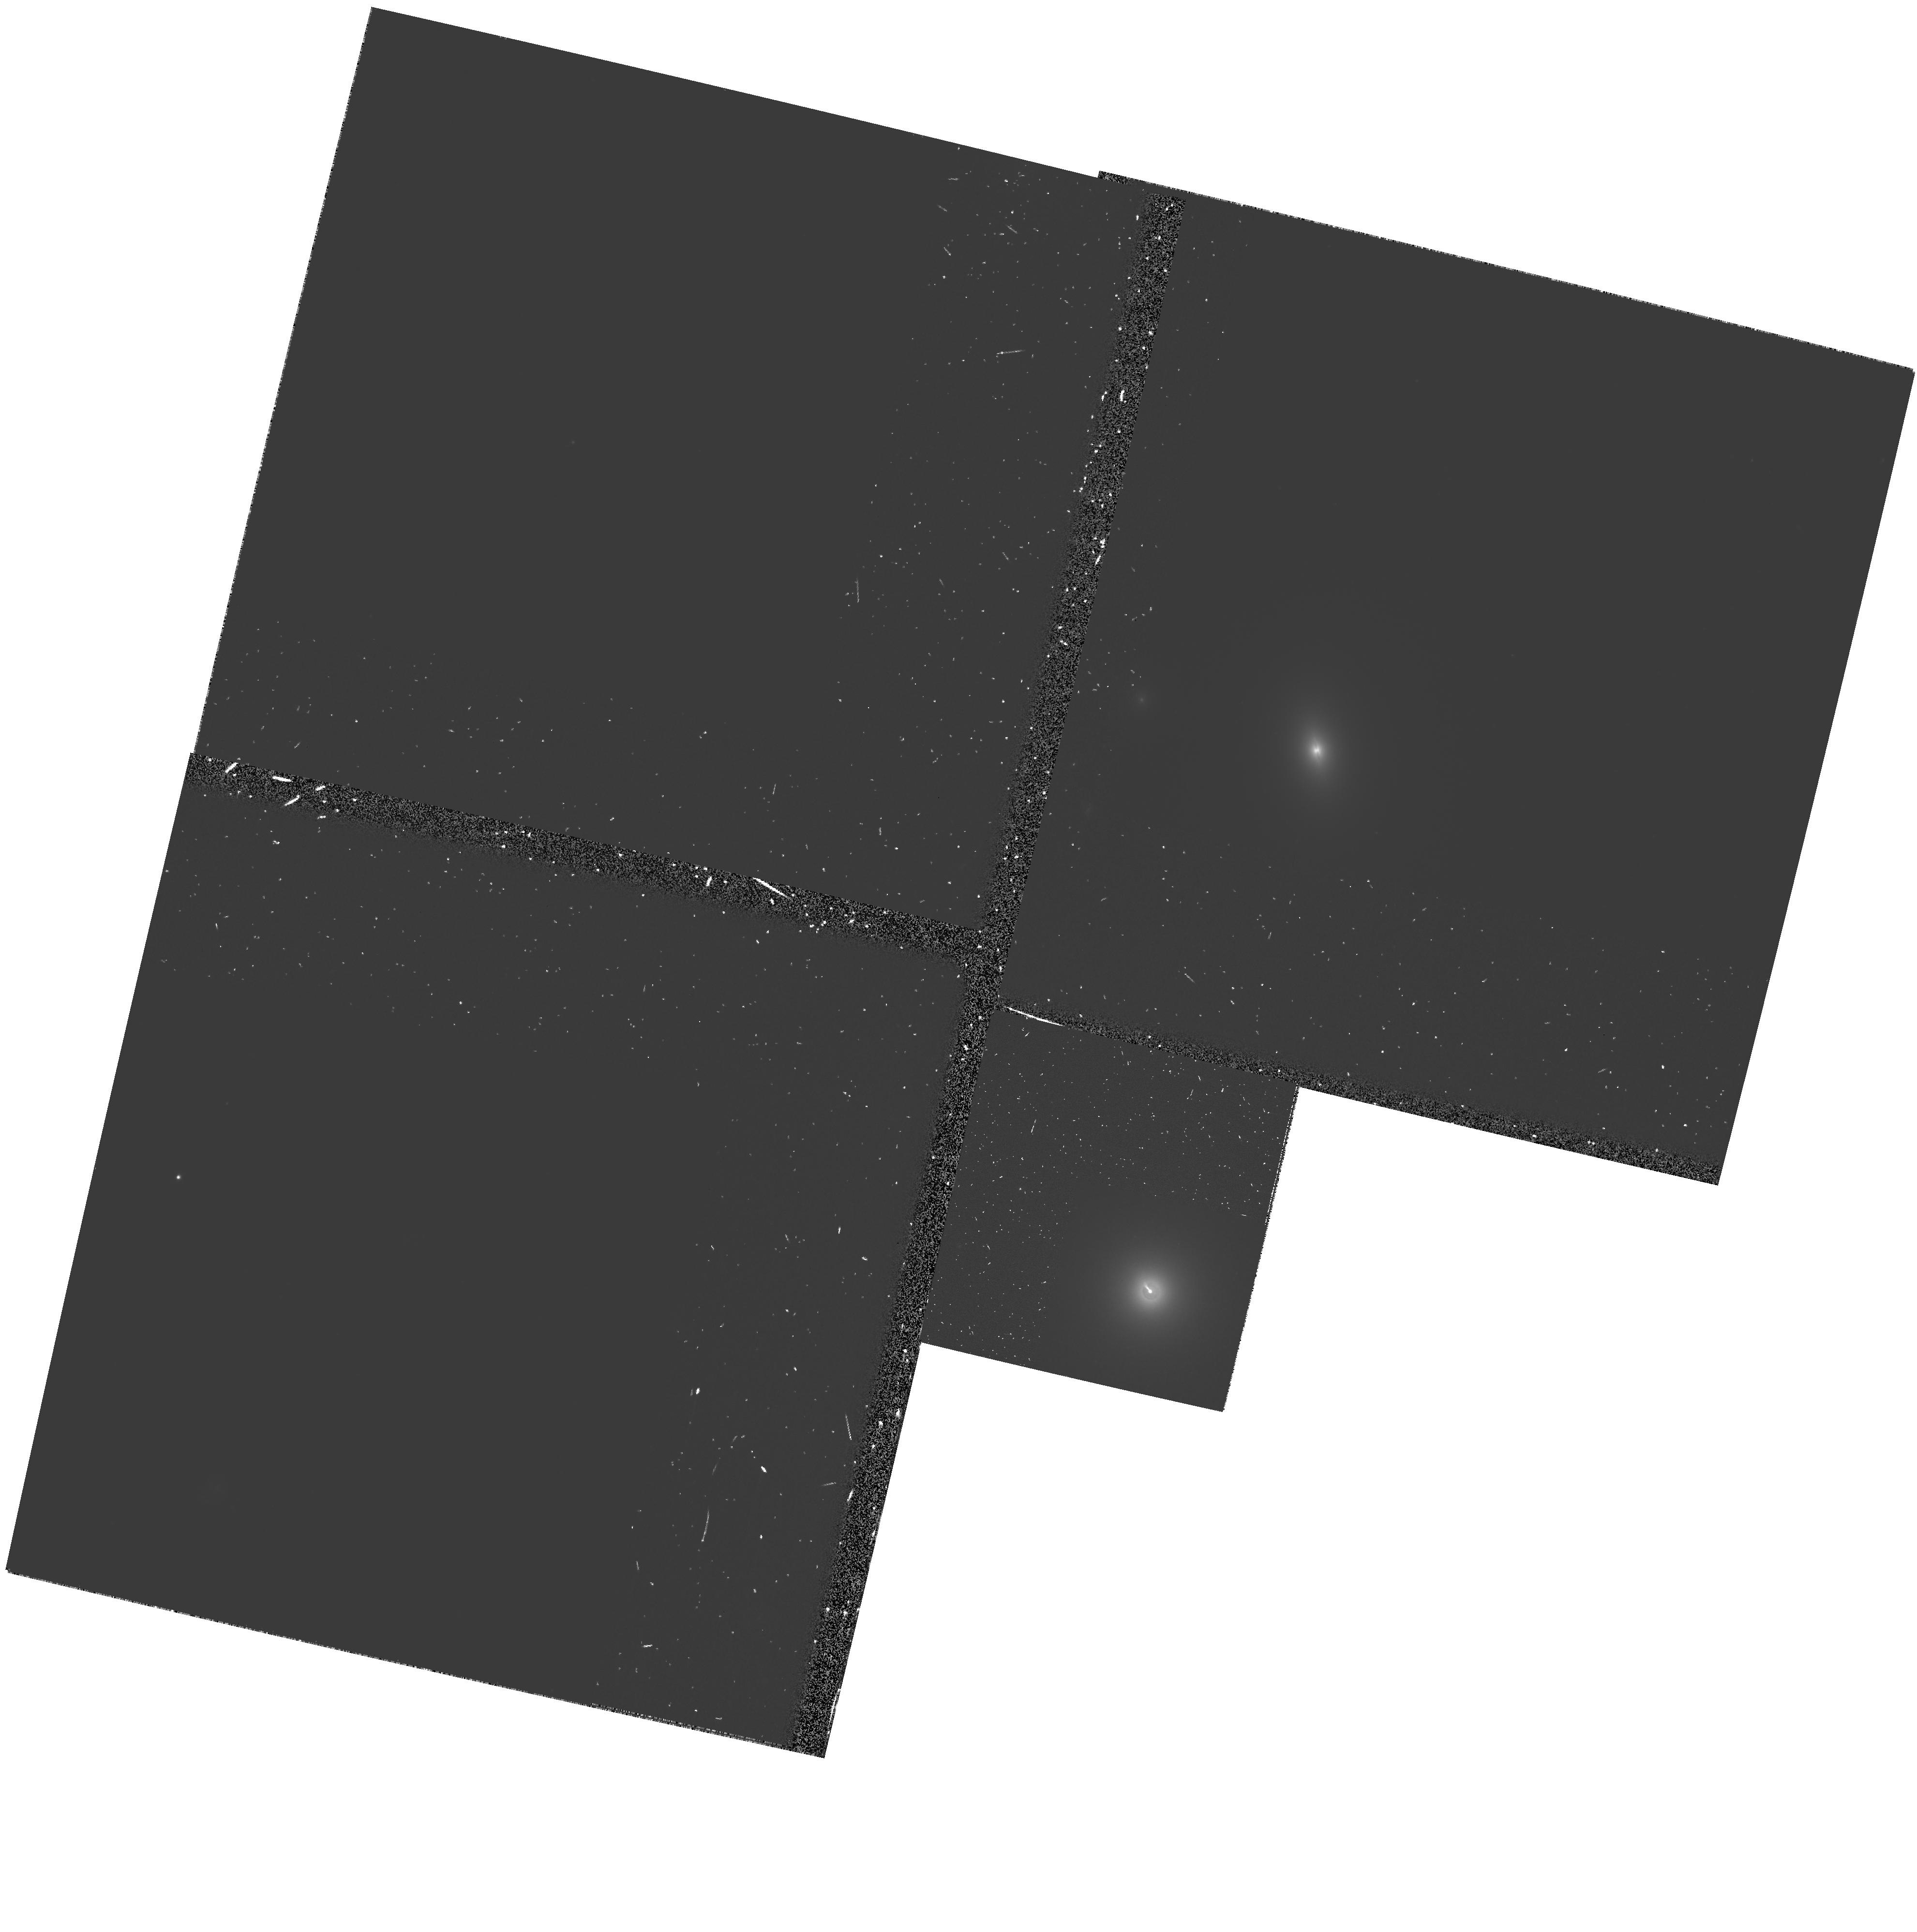
Target: 3C264
Instrument: WFPC2/PC
Filter: F555W-POLQ
Exposure: 1.1 h
Observation ID: hst_9142_03_wfpc2_pc_f555w-polq_u6dl03

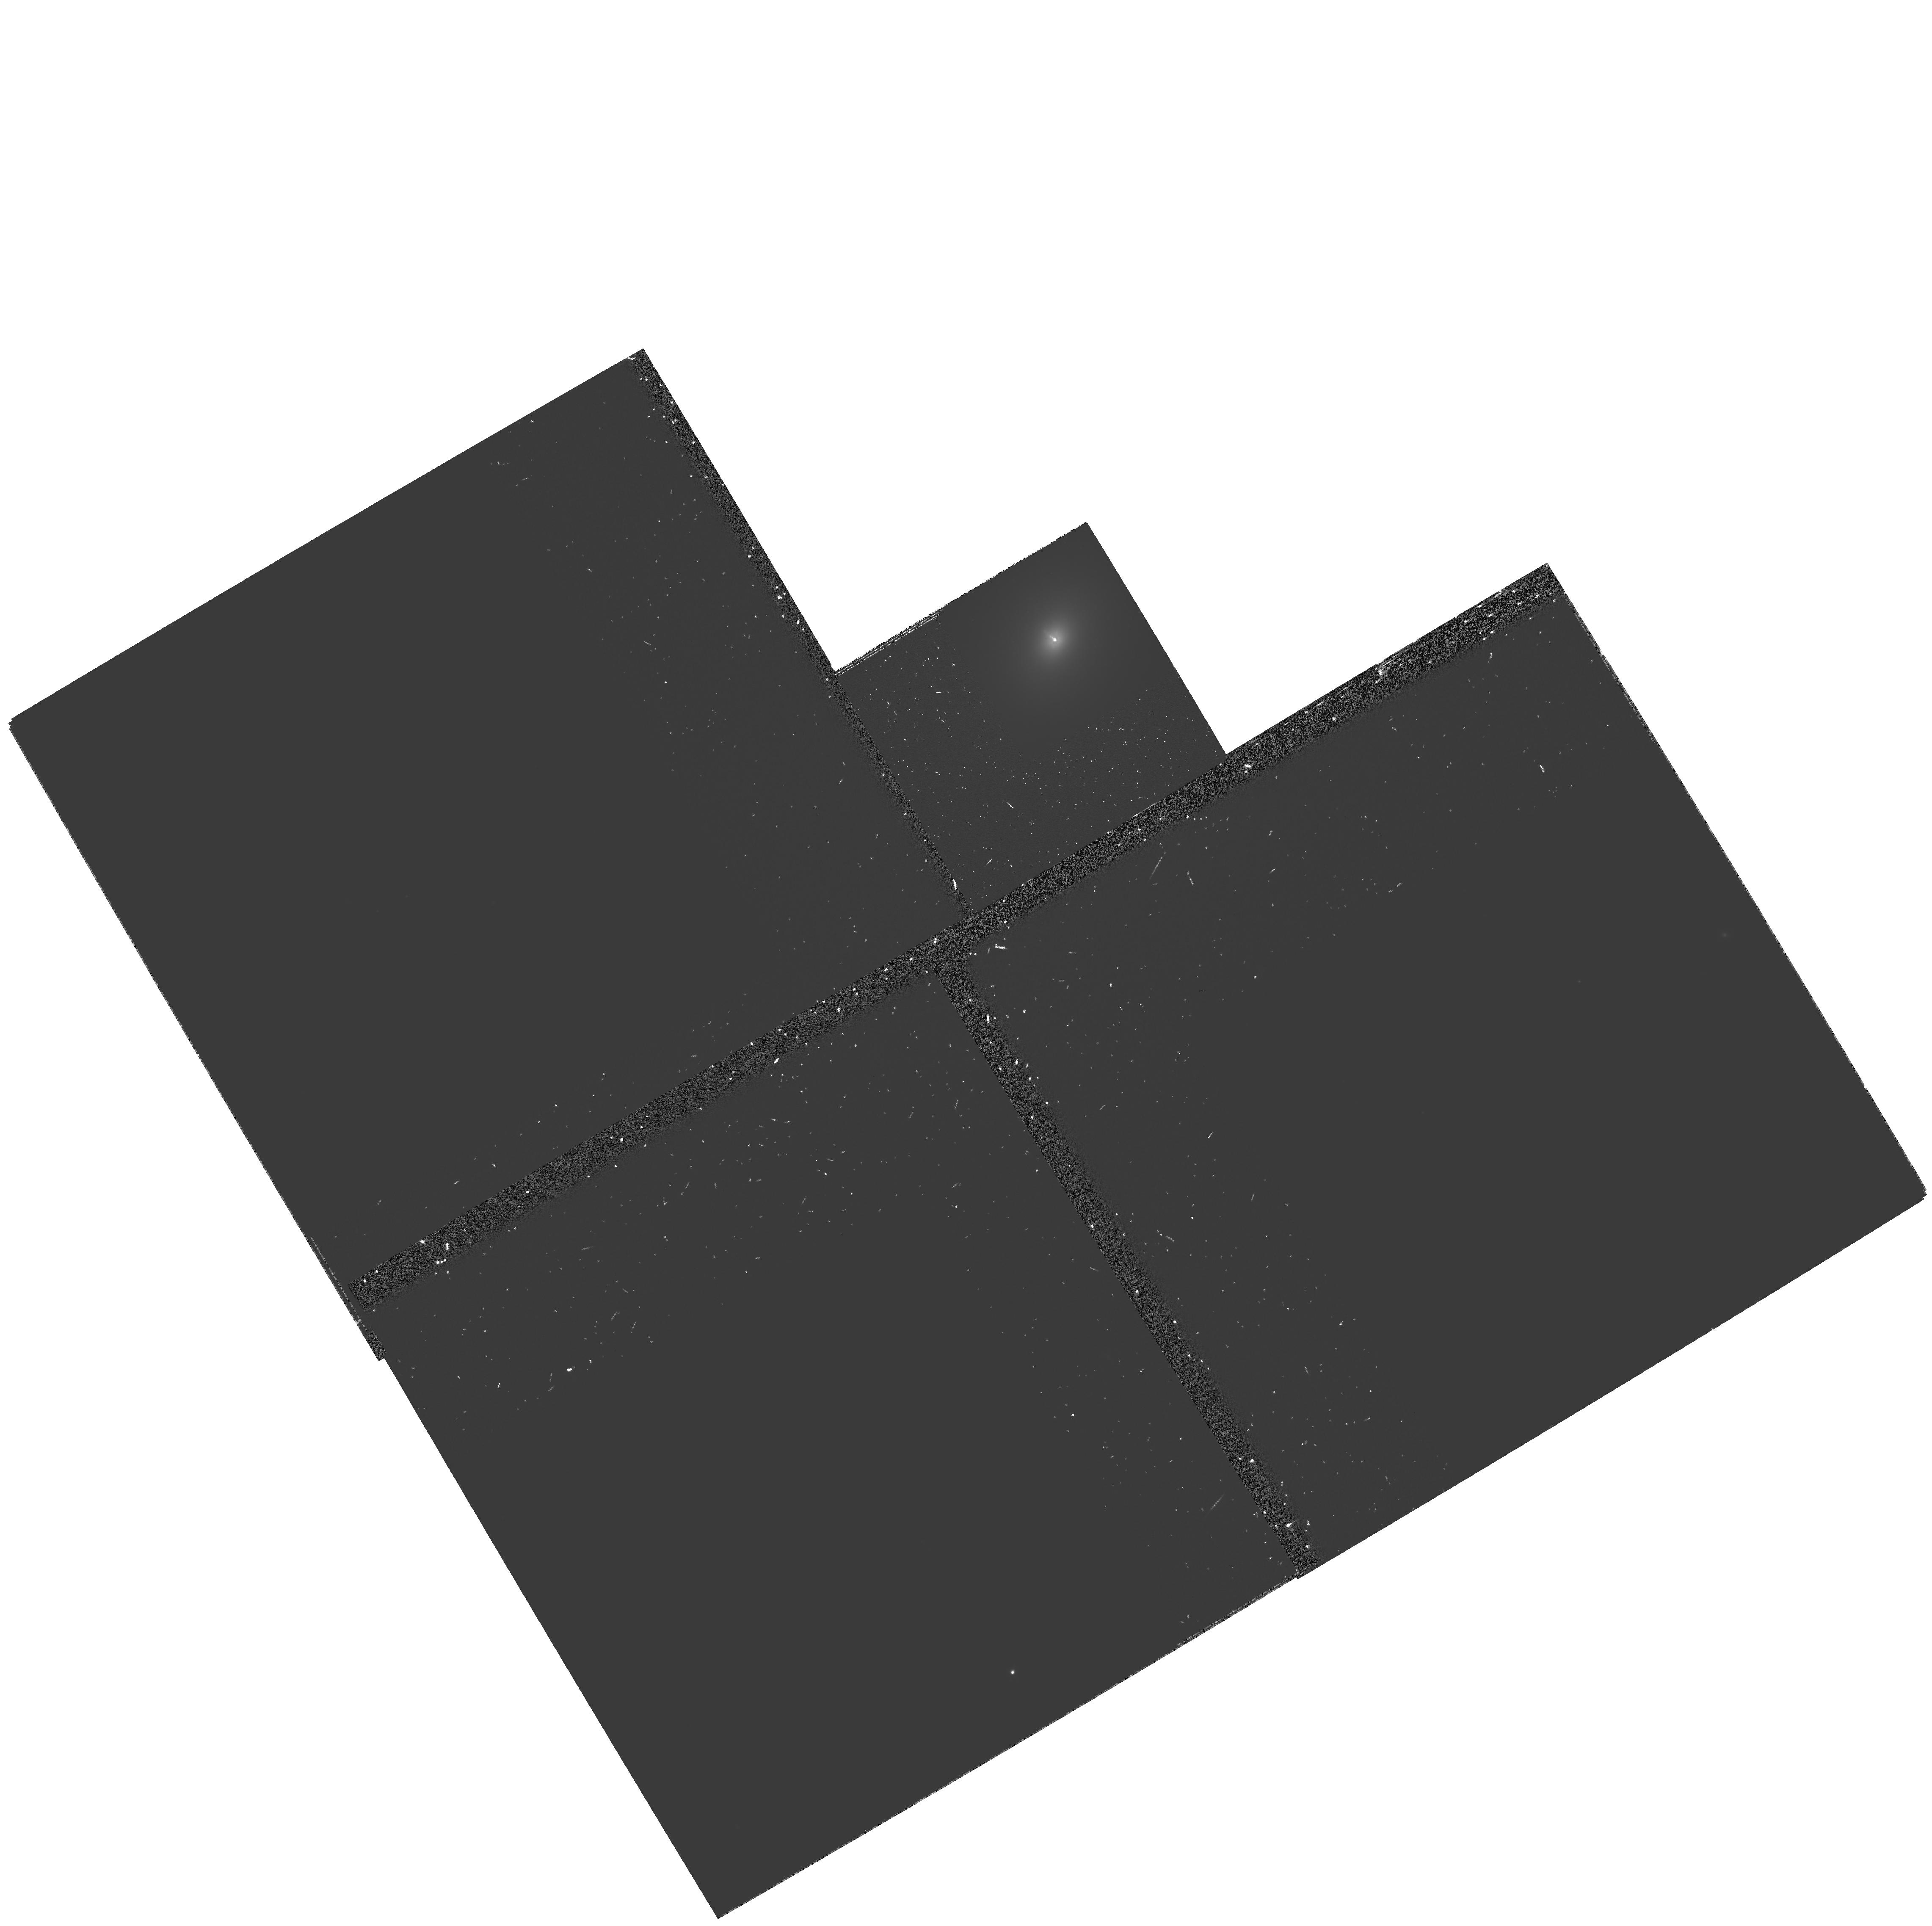
Target: 3C78
Instrument: WFPC2/PC
Filter: F555W-POLQ
Exposure: 2.2 h
Observation ID: hst_9142_06_wfpc2_pc_f555w-polq_u6dl06

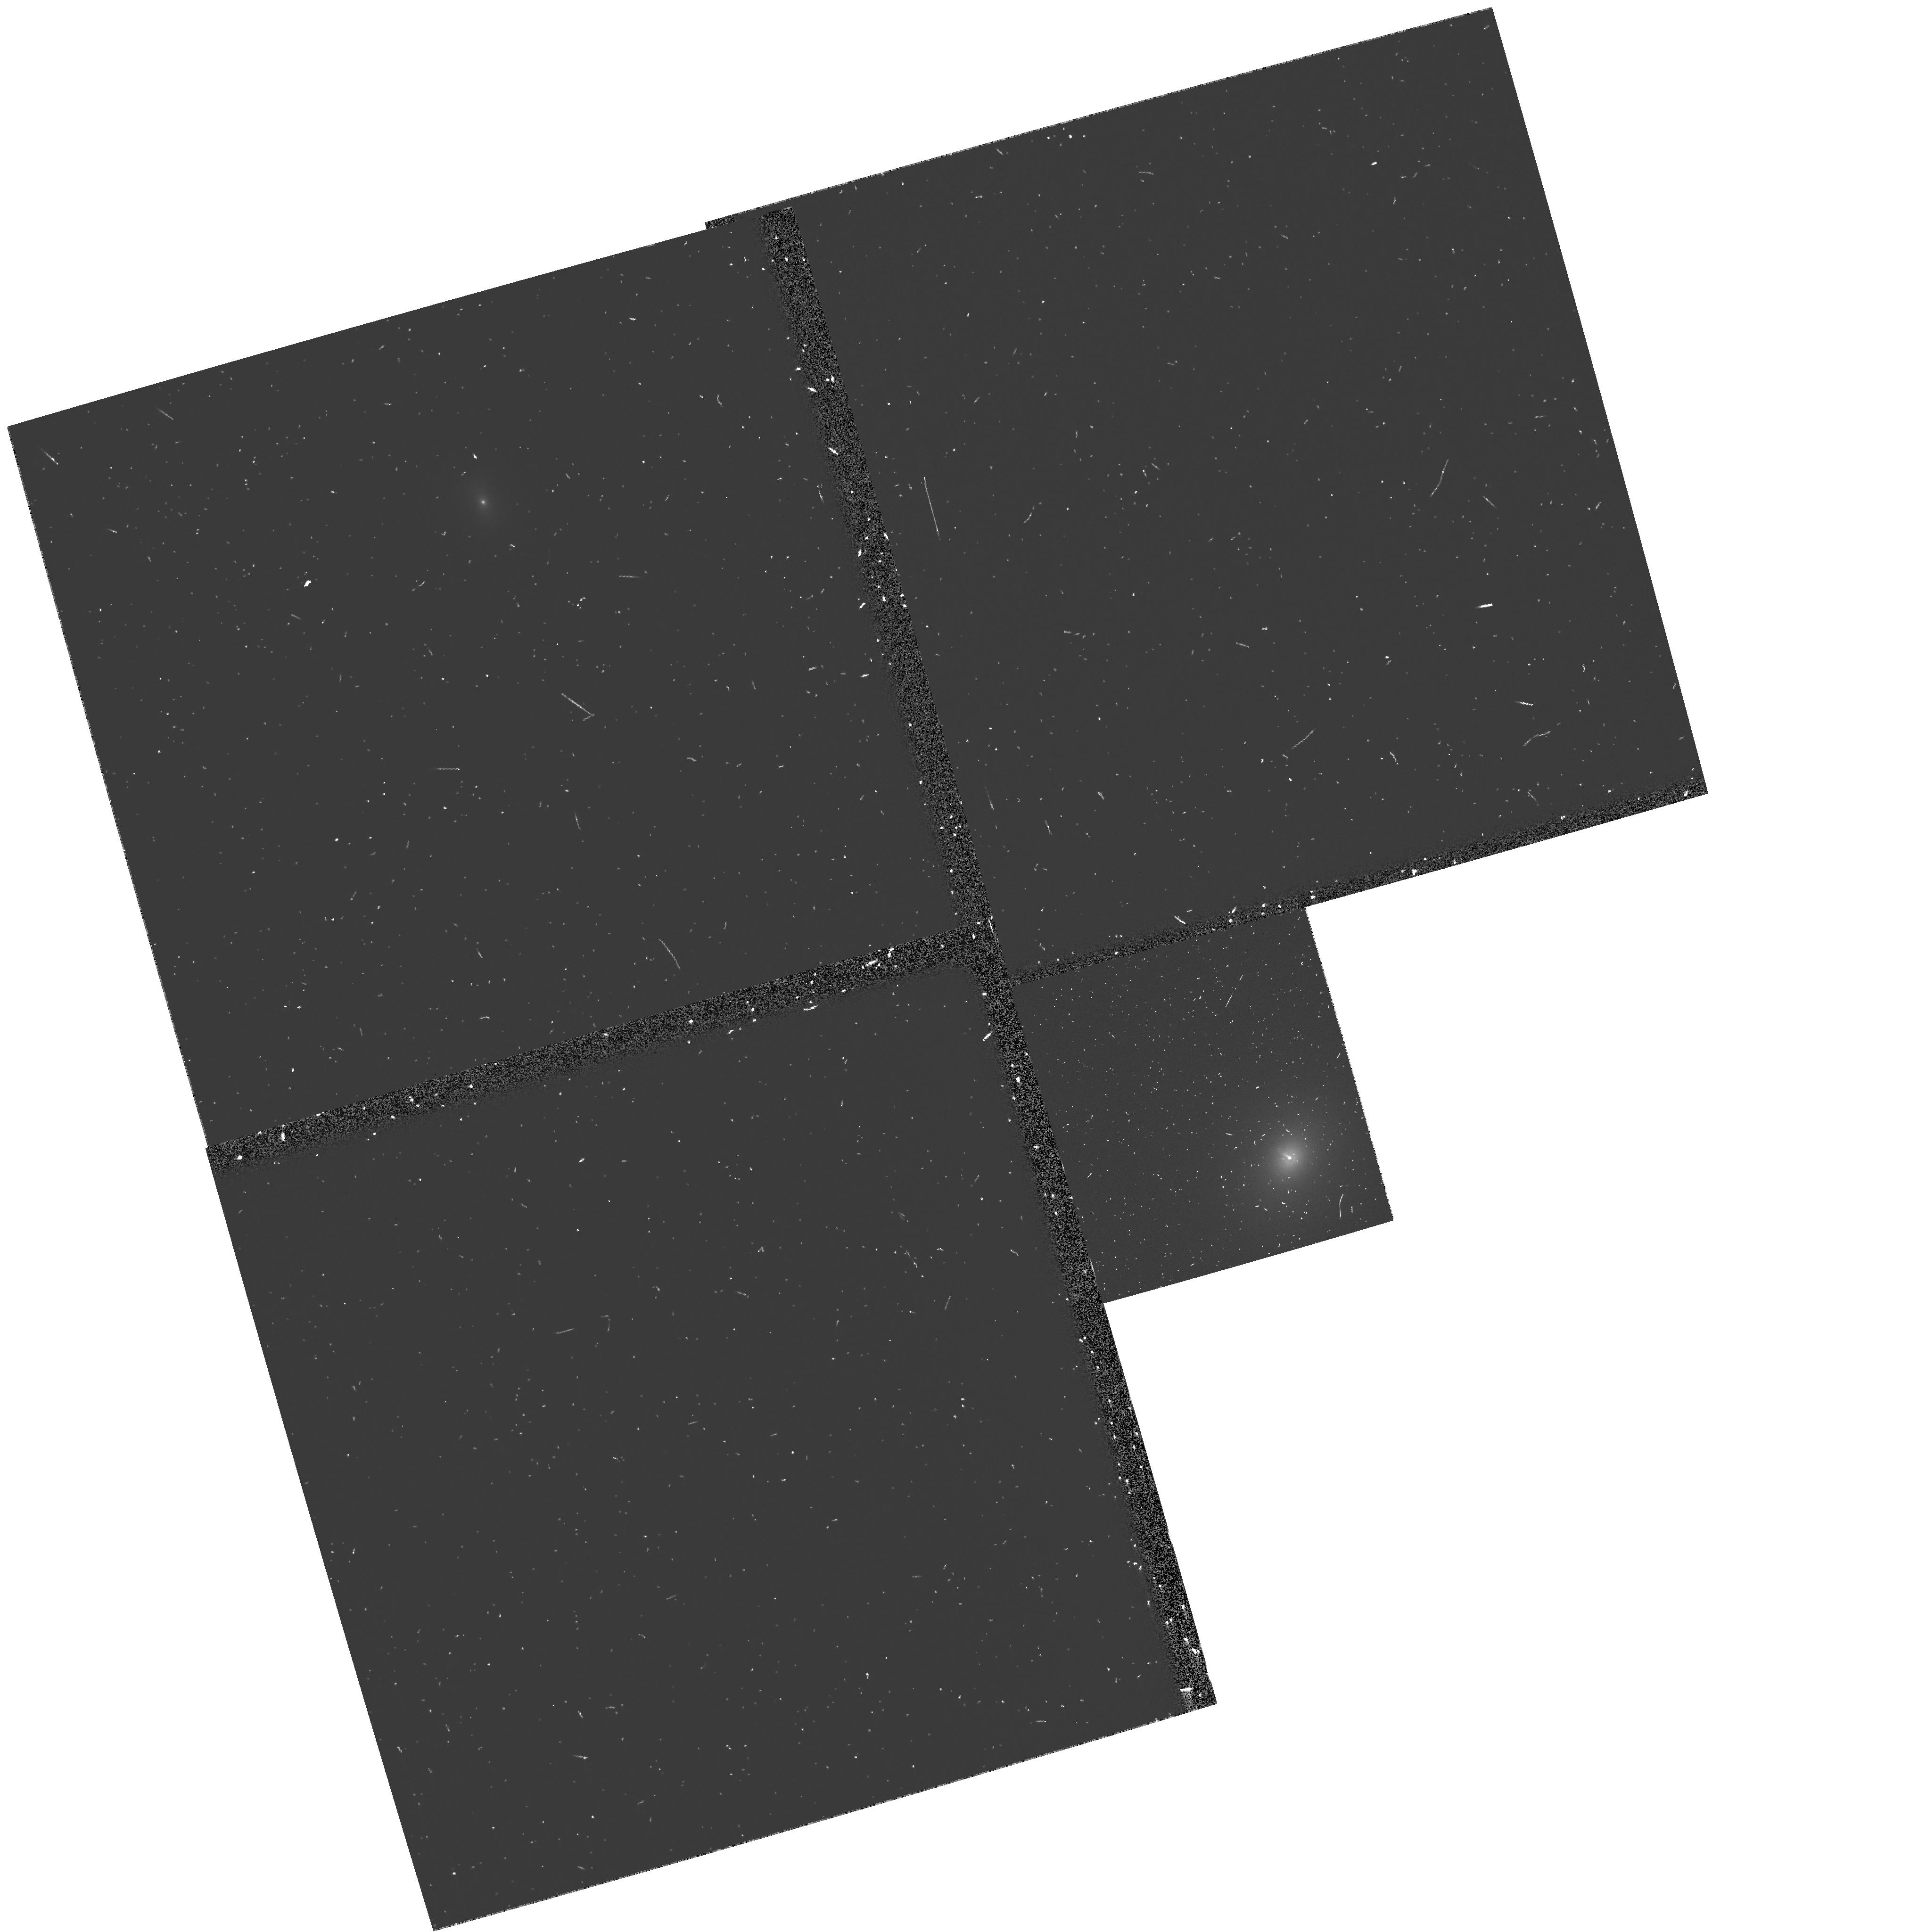
Target: 3C78
Instrument: WFPC2/PC
Filter: F555W
Exposure: 8 min
Observation ID: u6dl0408m

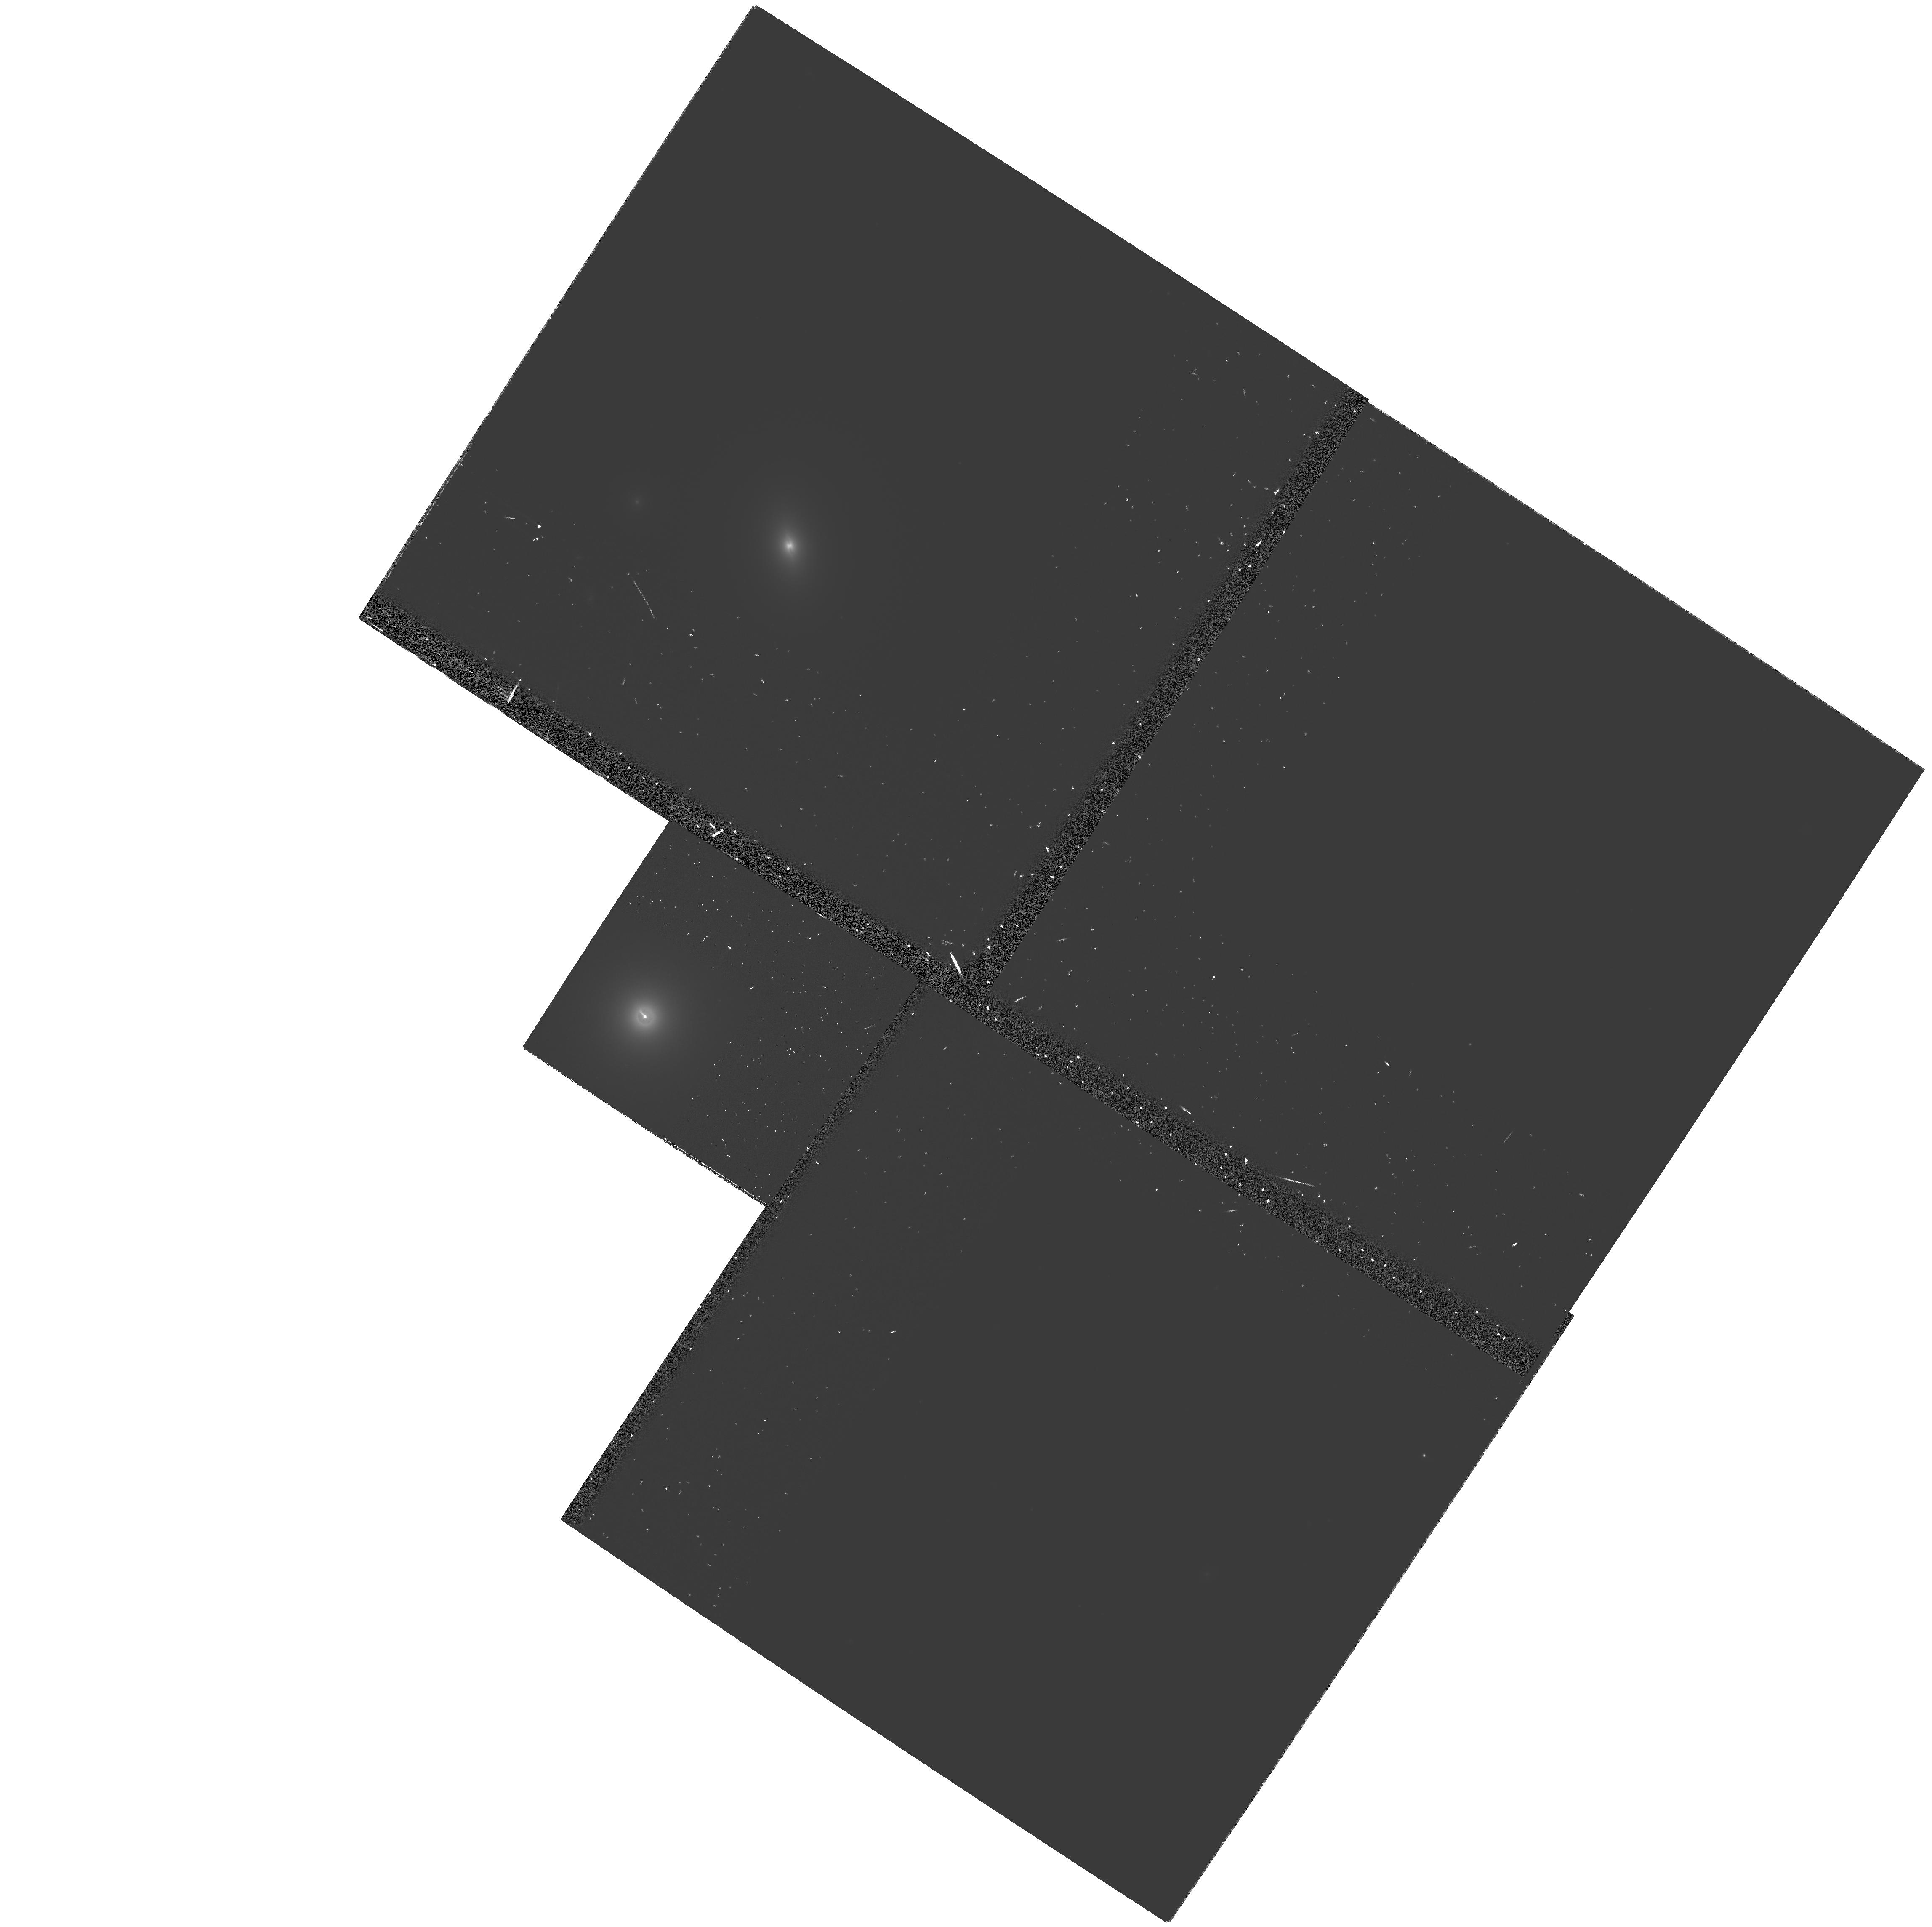
Target: 3C264
Instrument: WFPC2/PC
Filter: F555W-POLQ
Exposure: 1.1 h
Observation ID: hst_9142_01_wfpc2_pc_f555w-polq_u6dl01

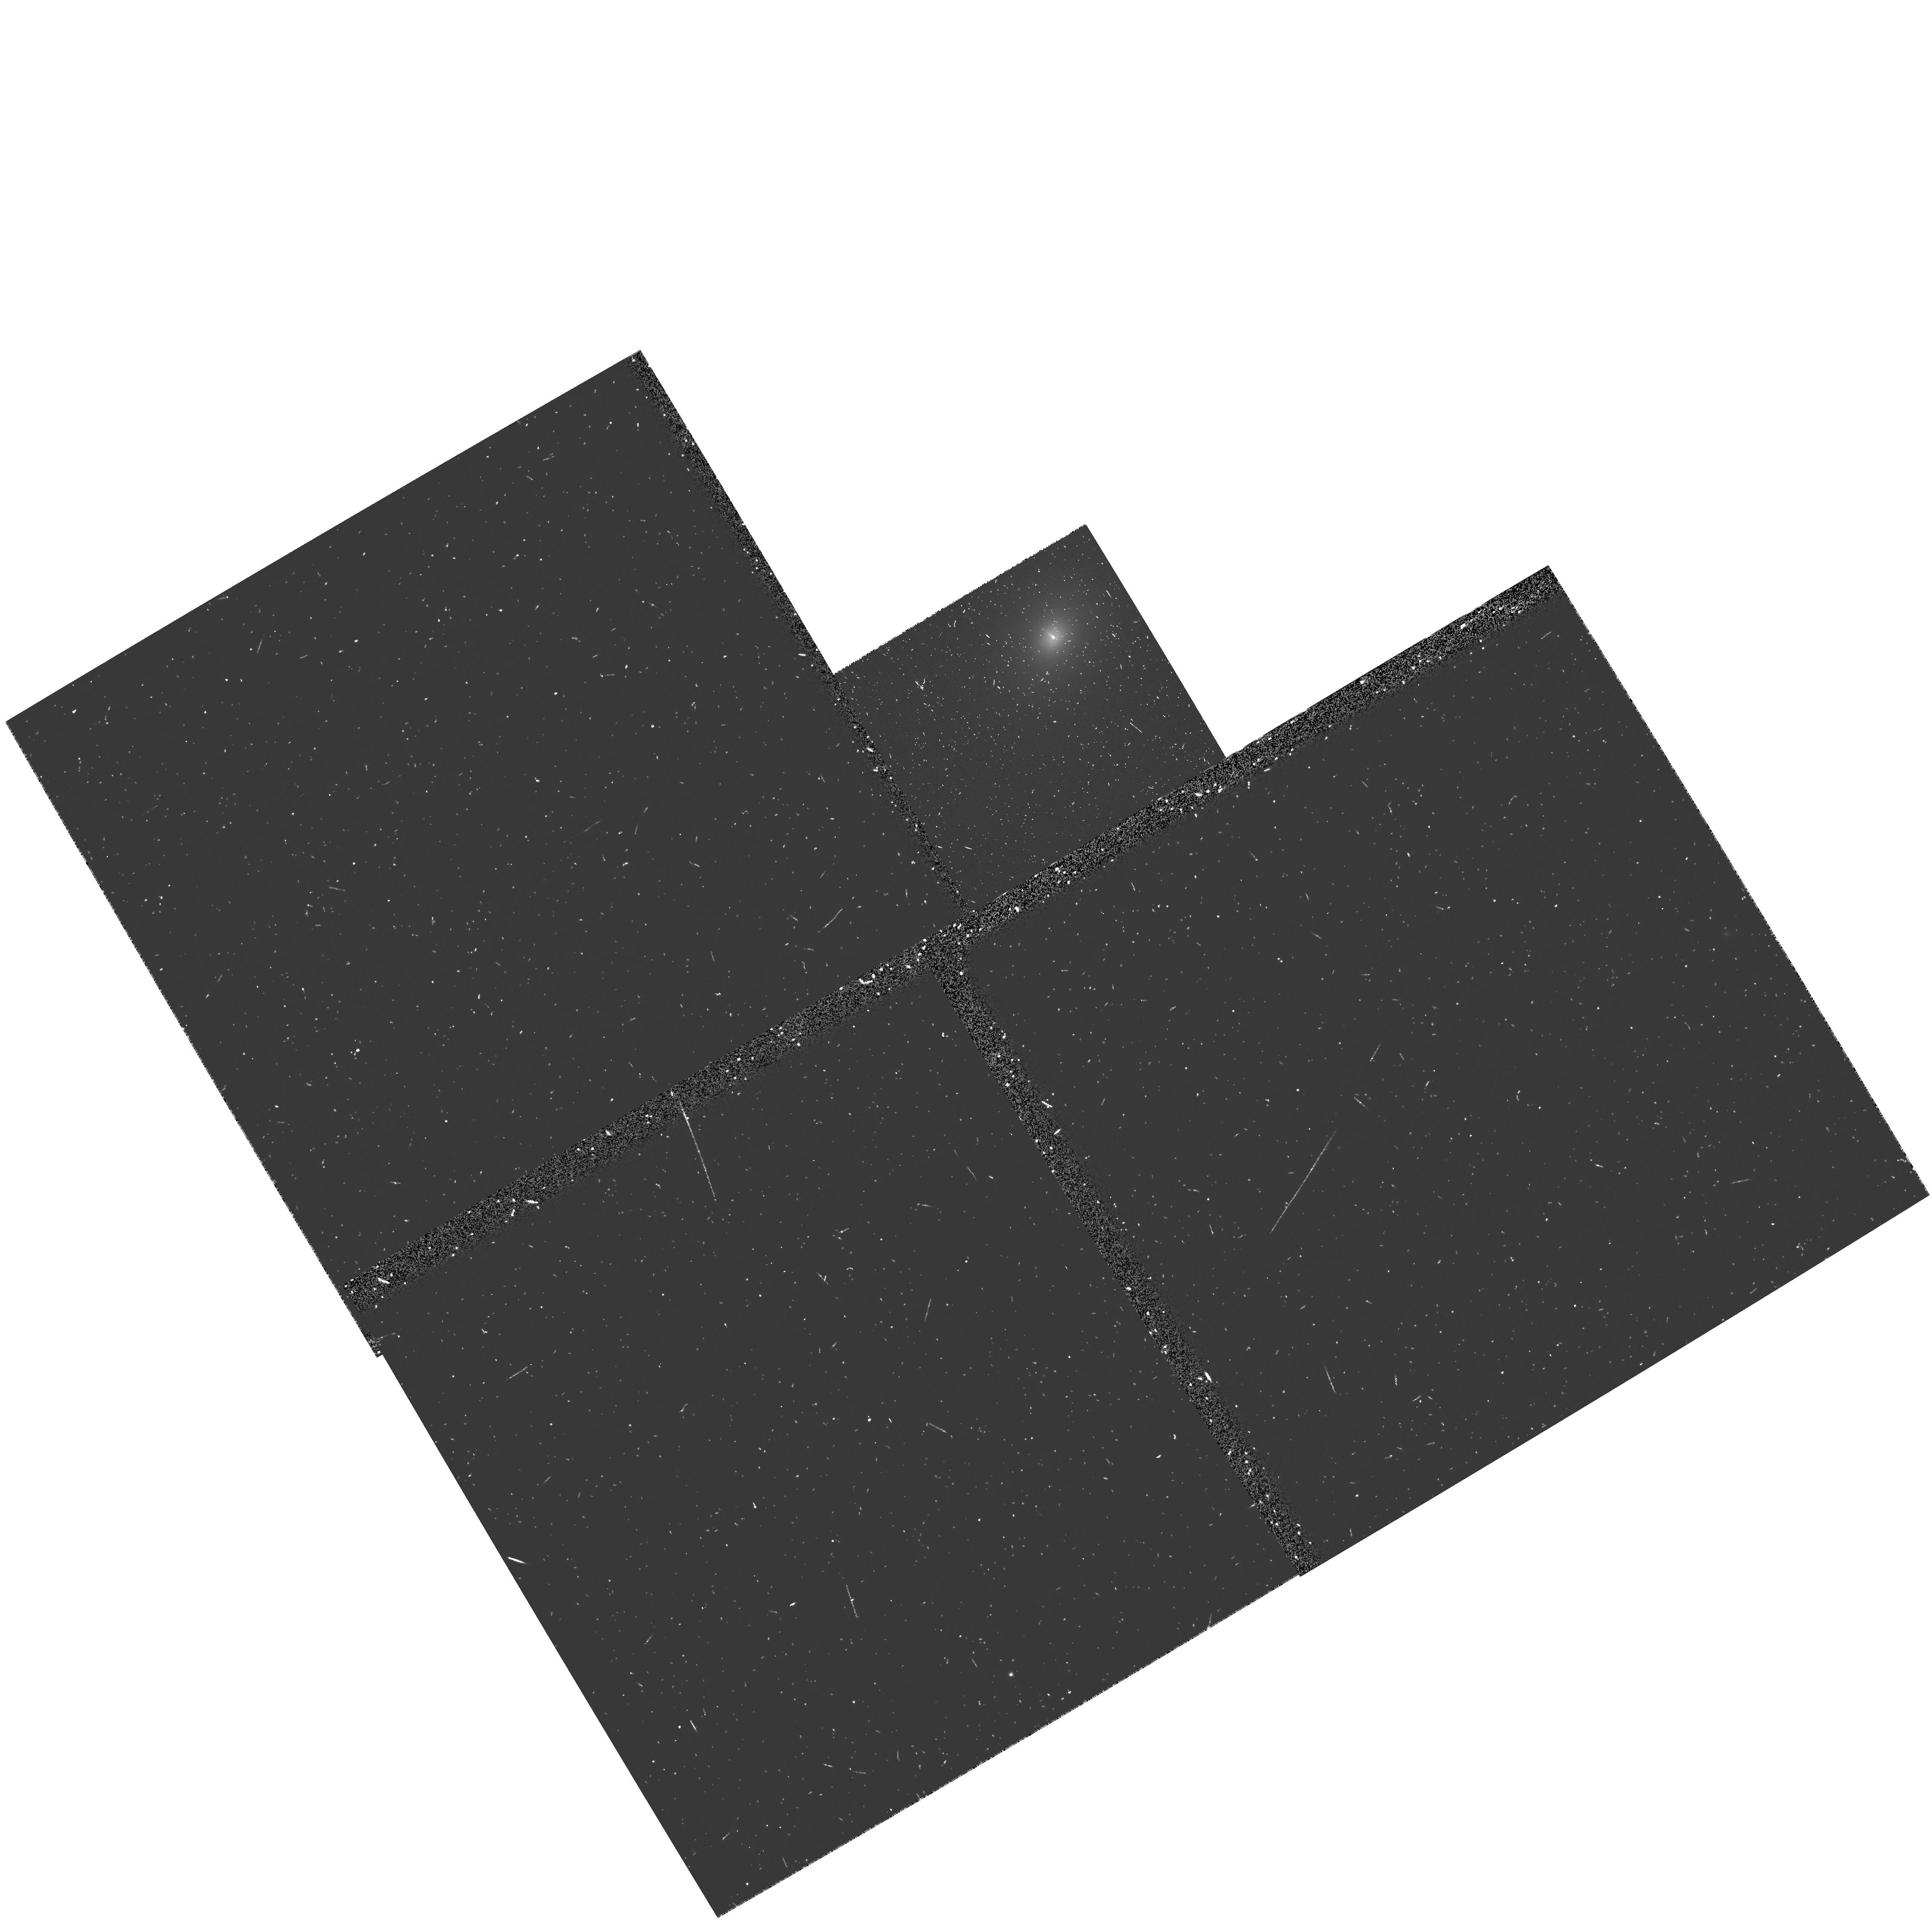
Target: 3C78
Instrument: WFPC2/PC
Filter: F555W
Exposure: 8 min
Observation ID: u6dl060dm

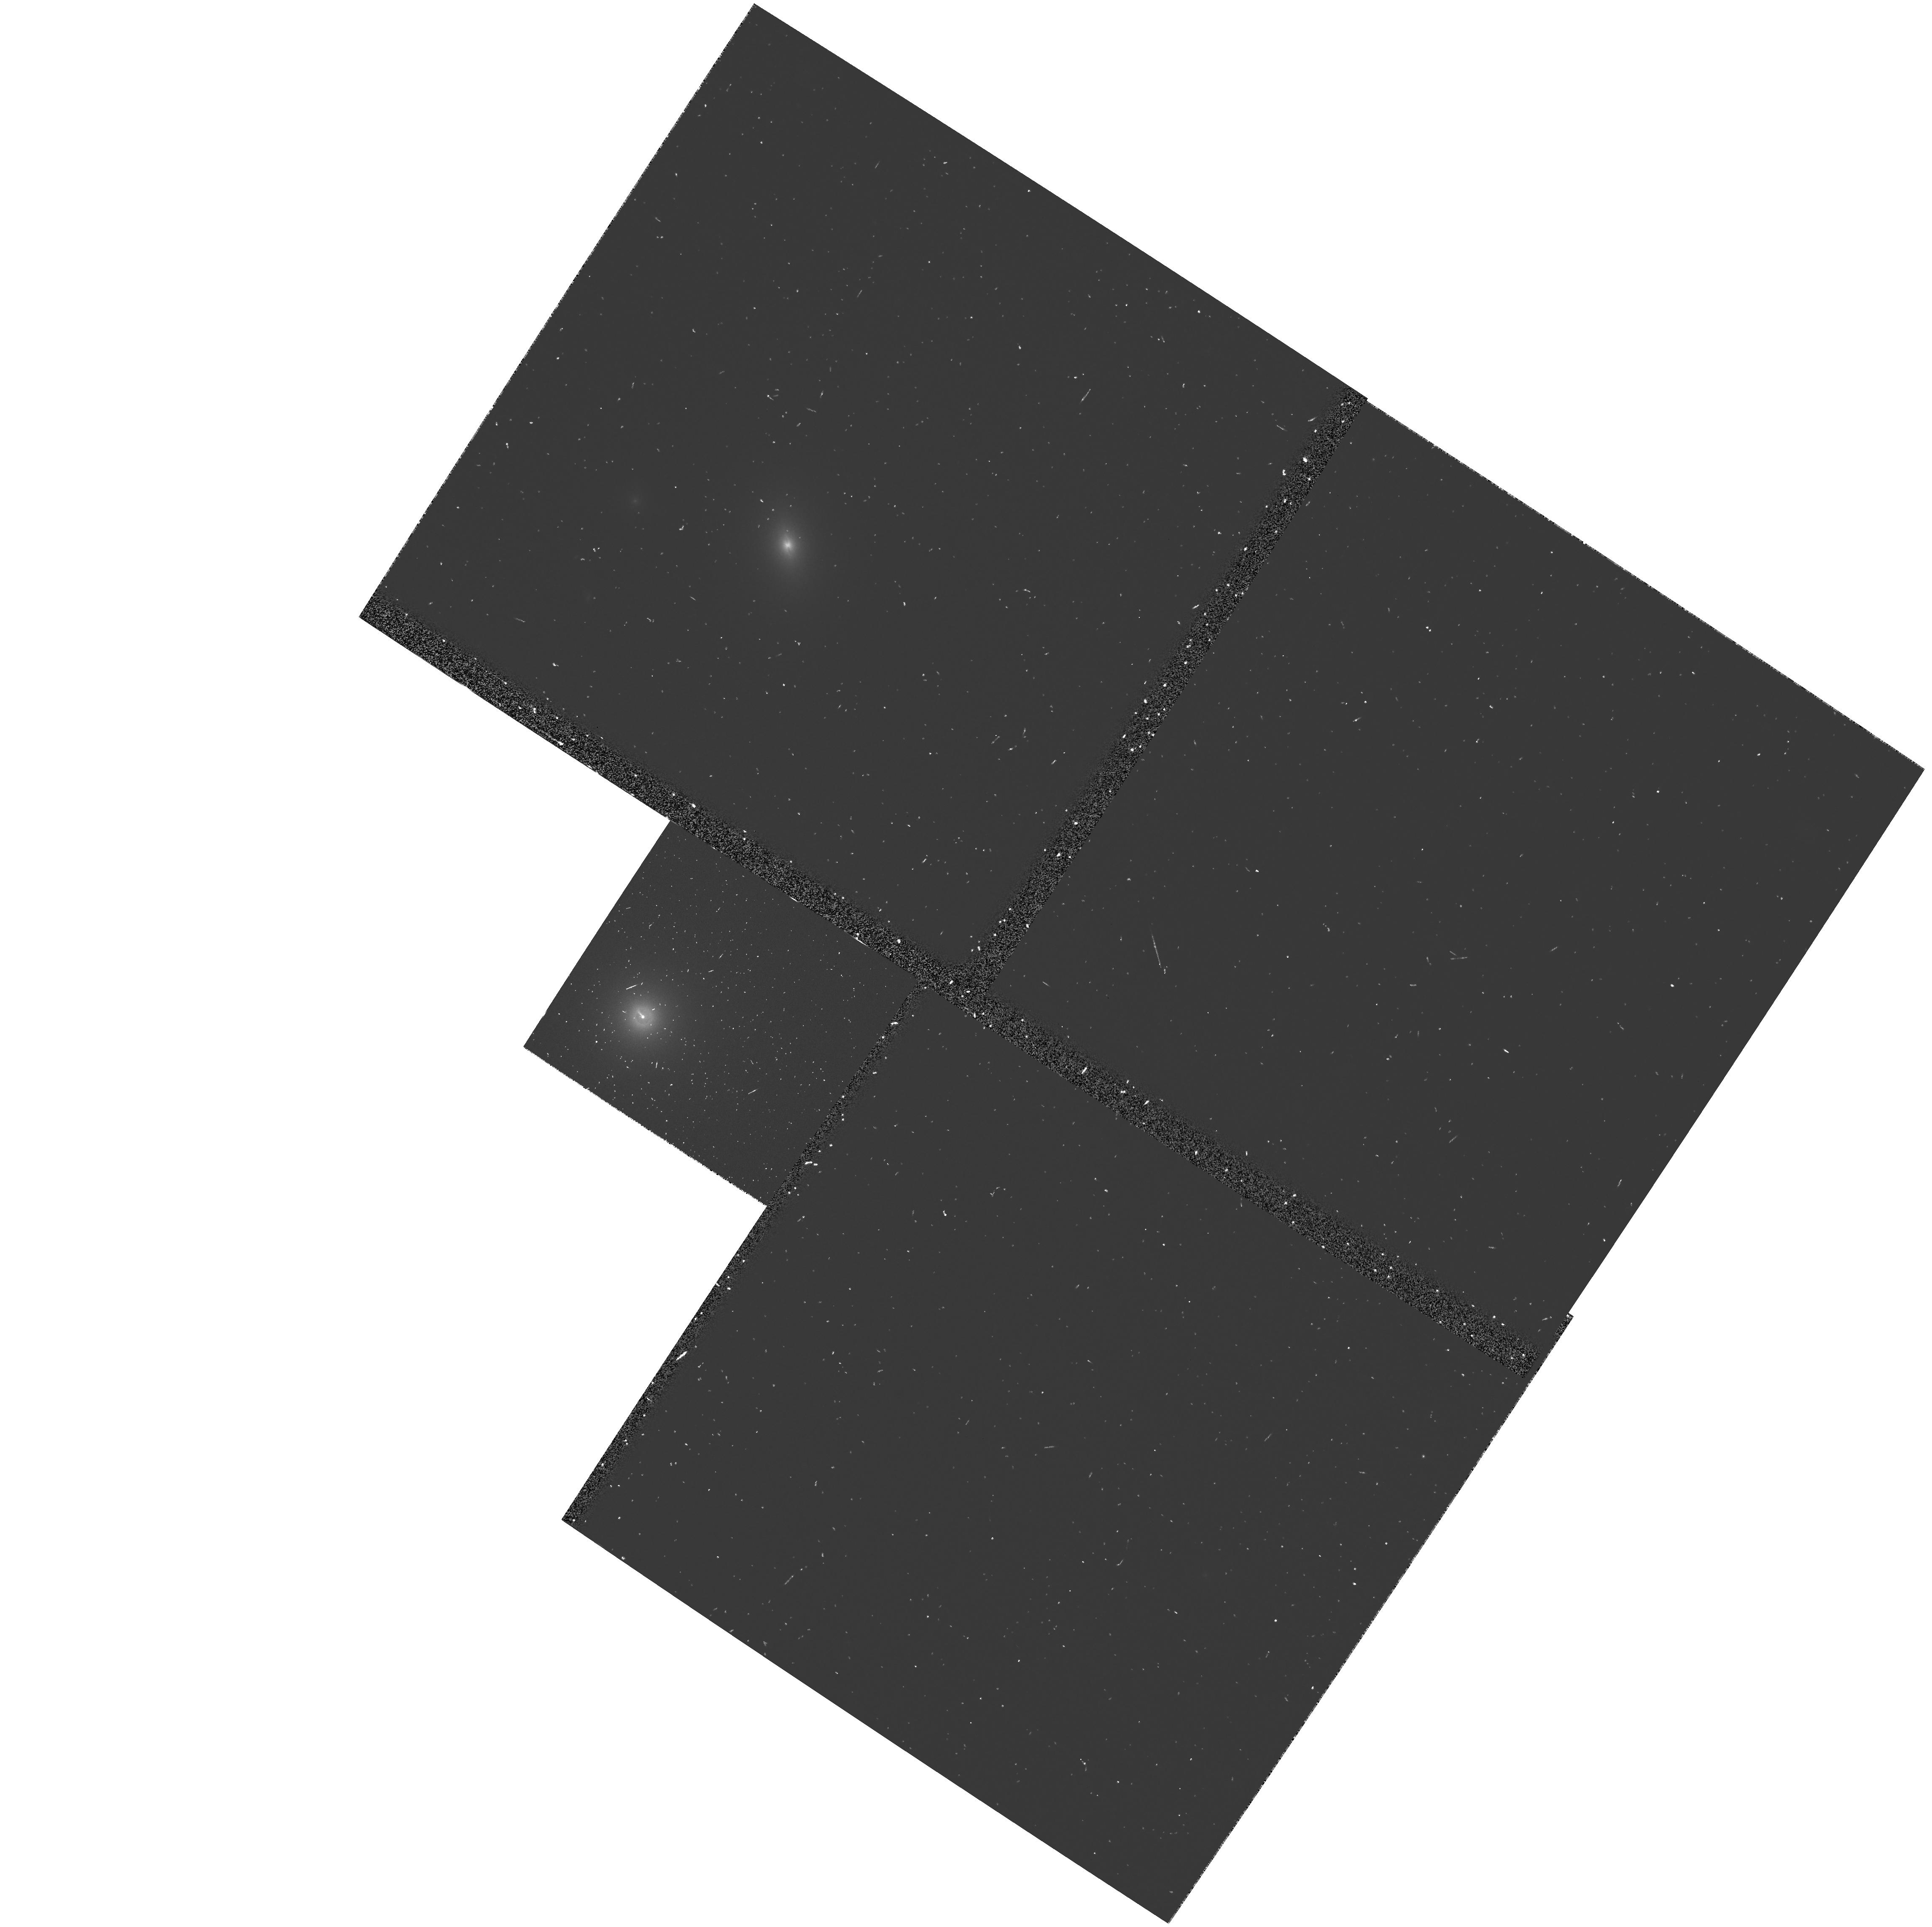
Target: 3C264
Instrument: WFPC2/PC
Filter: F555W
Exposure: 8 min
Observation ID: u6dl0107m

The Structure and Physics of Extragalactic Jets (PI: Perlman, Eric S.)

As part of an ongoing investigation into the physics of jets, we propose to obtain WFPC2 polarimetry of the jets of 3C 264 and 3C 78. We are motivated by our recent findings of strong radio-optical polarimetry differences in the M87 jet, which imply that radio and optical synchrotron emitting electrons must occupy physically distinct regions, with high- energy particles concentrated closer to the jet axis, and affected more by shocks, than lower-energy particles. This is the first clear evidence regarding the internal structure of a relativistic jet. Here we propose to test whether our model holds in jets with different morphologies and luminosities, by obtaining high-resolution optical polarimetry of a sample of optical jets. This will produce fundamental gains in our knowledge of the structure and physics of extragalactic jets. By comparing the total intensity and polarized structures in the optical and radio, we will probe the magnetic field configurations in both optical and radio emitting regions. This will allow us to test the level of stratification in these jets, and uncover whether the magnetic field geometry is largely fixed at formation, or dominated by subsequent flow dynamics. By adding to the picture our optical spectral information, we will gauge the impact of shocks, the need for in situ particle acceleration, and test jet models.